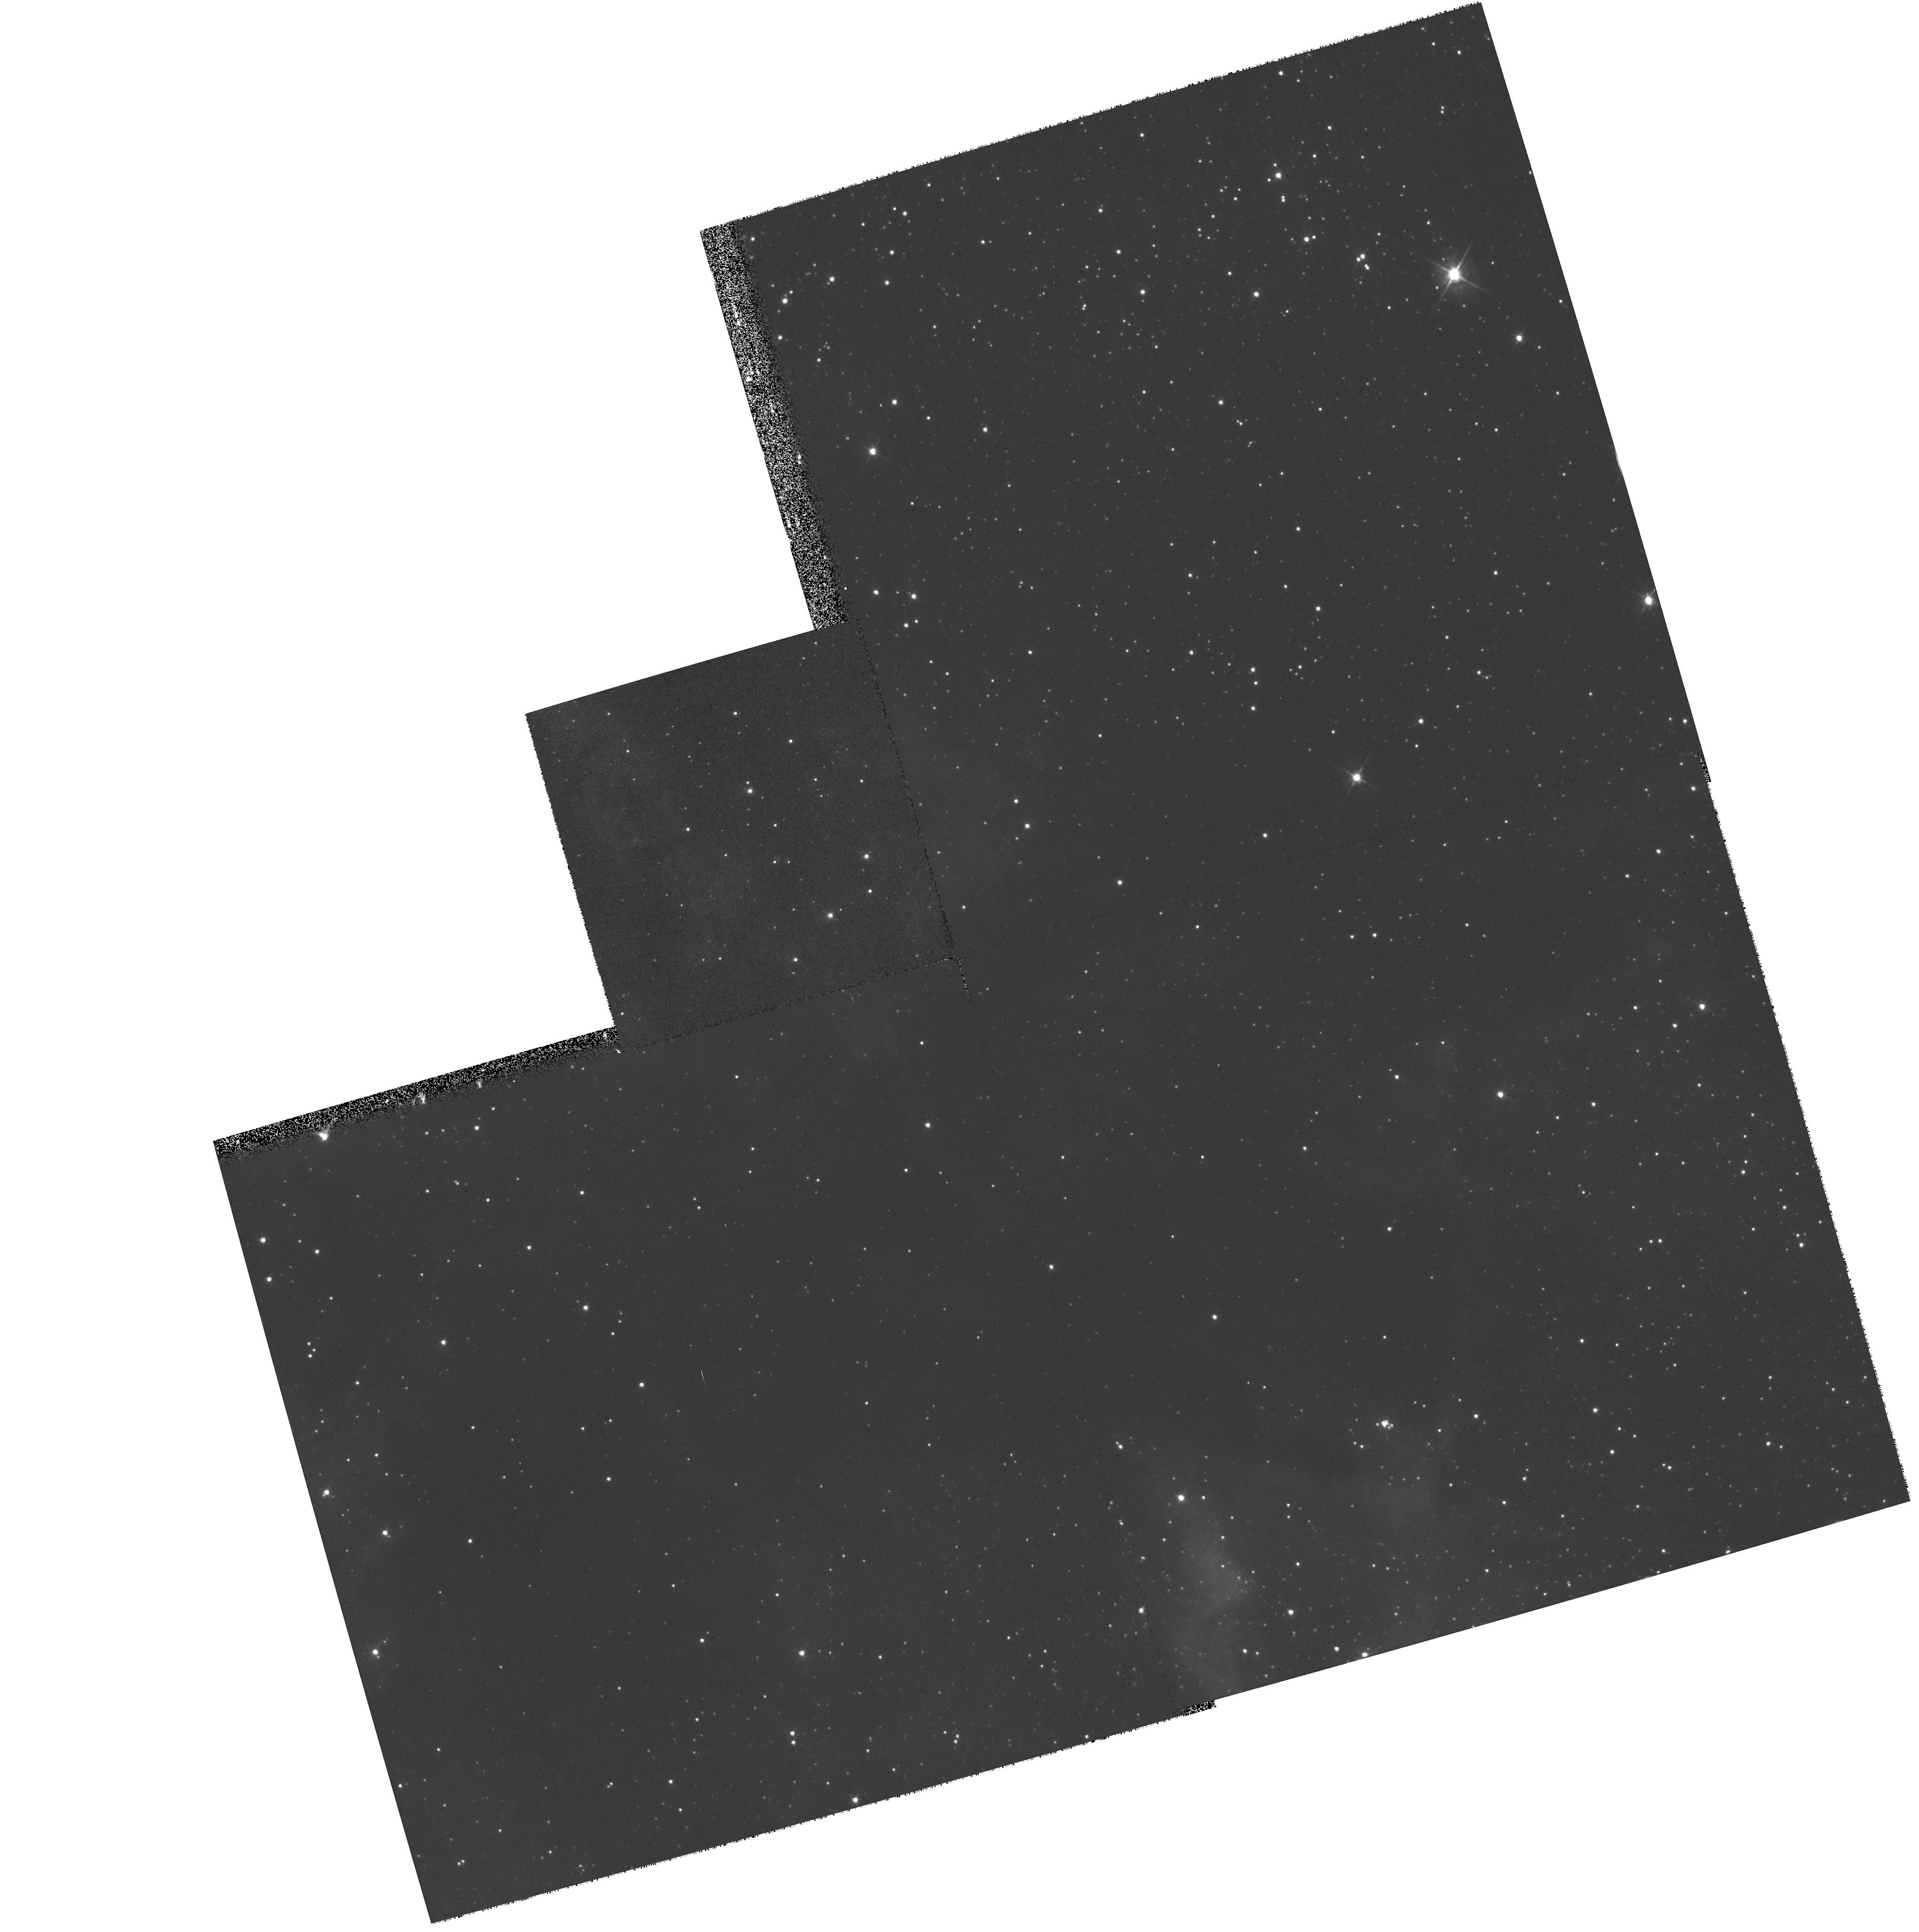
Target: LMC-SN1987A-ECHO1-FIELD. Instrument: WFPC2/PC. Filter: F555W. Exposure: 5 min. Observation ID: hst_9111_01_wfpc2_pc_f555w_u6e801

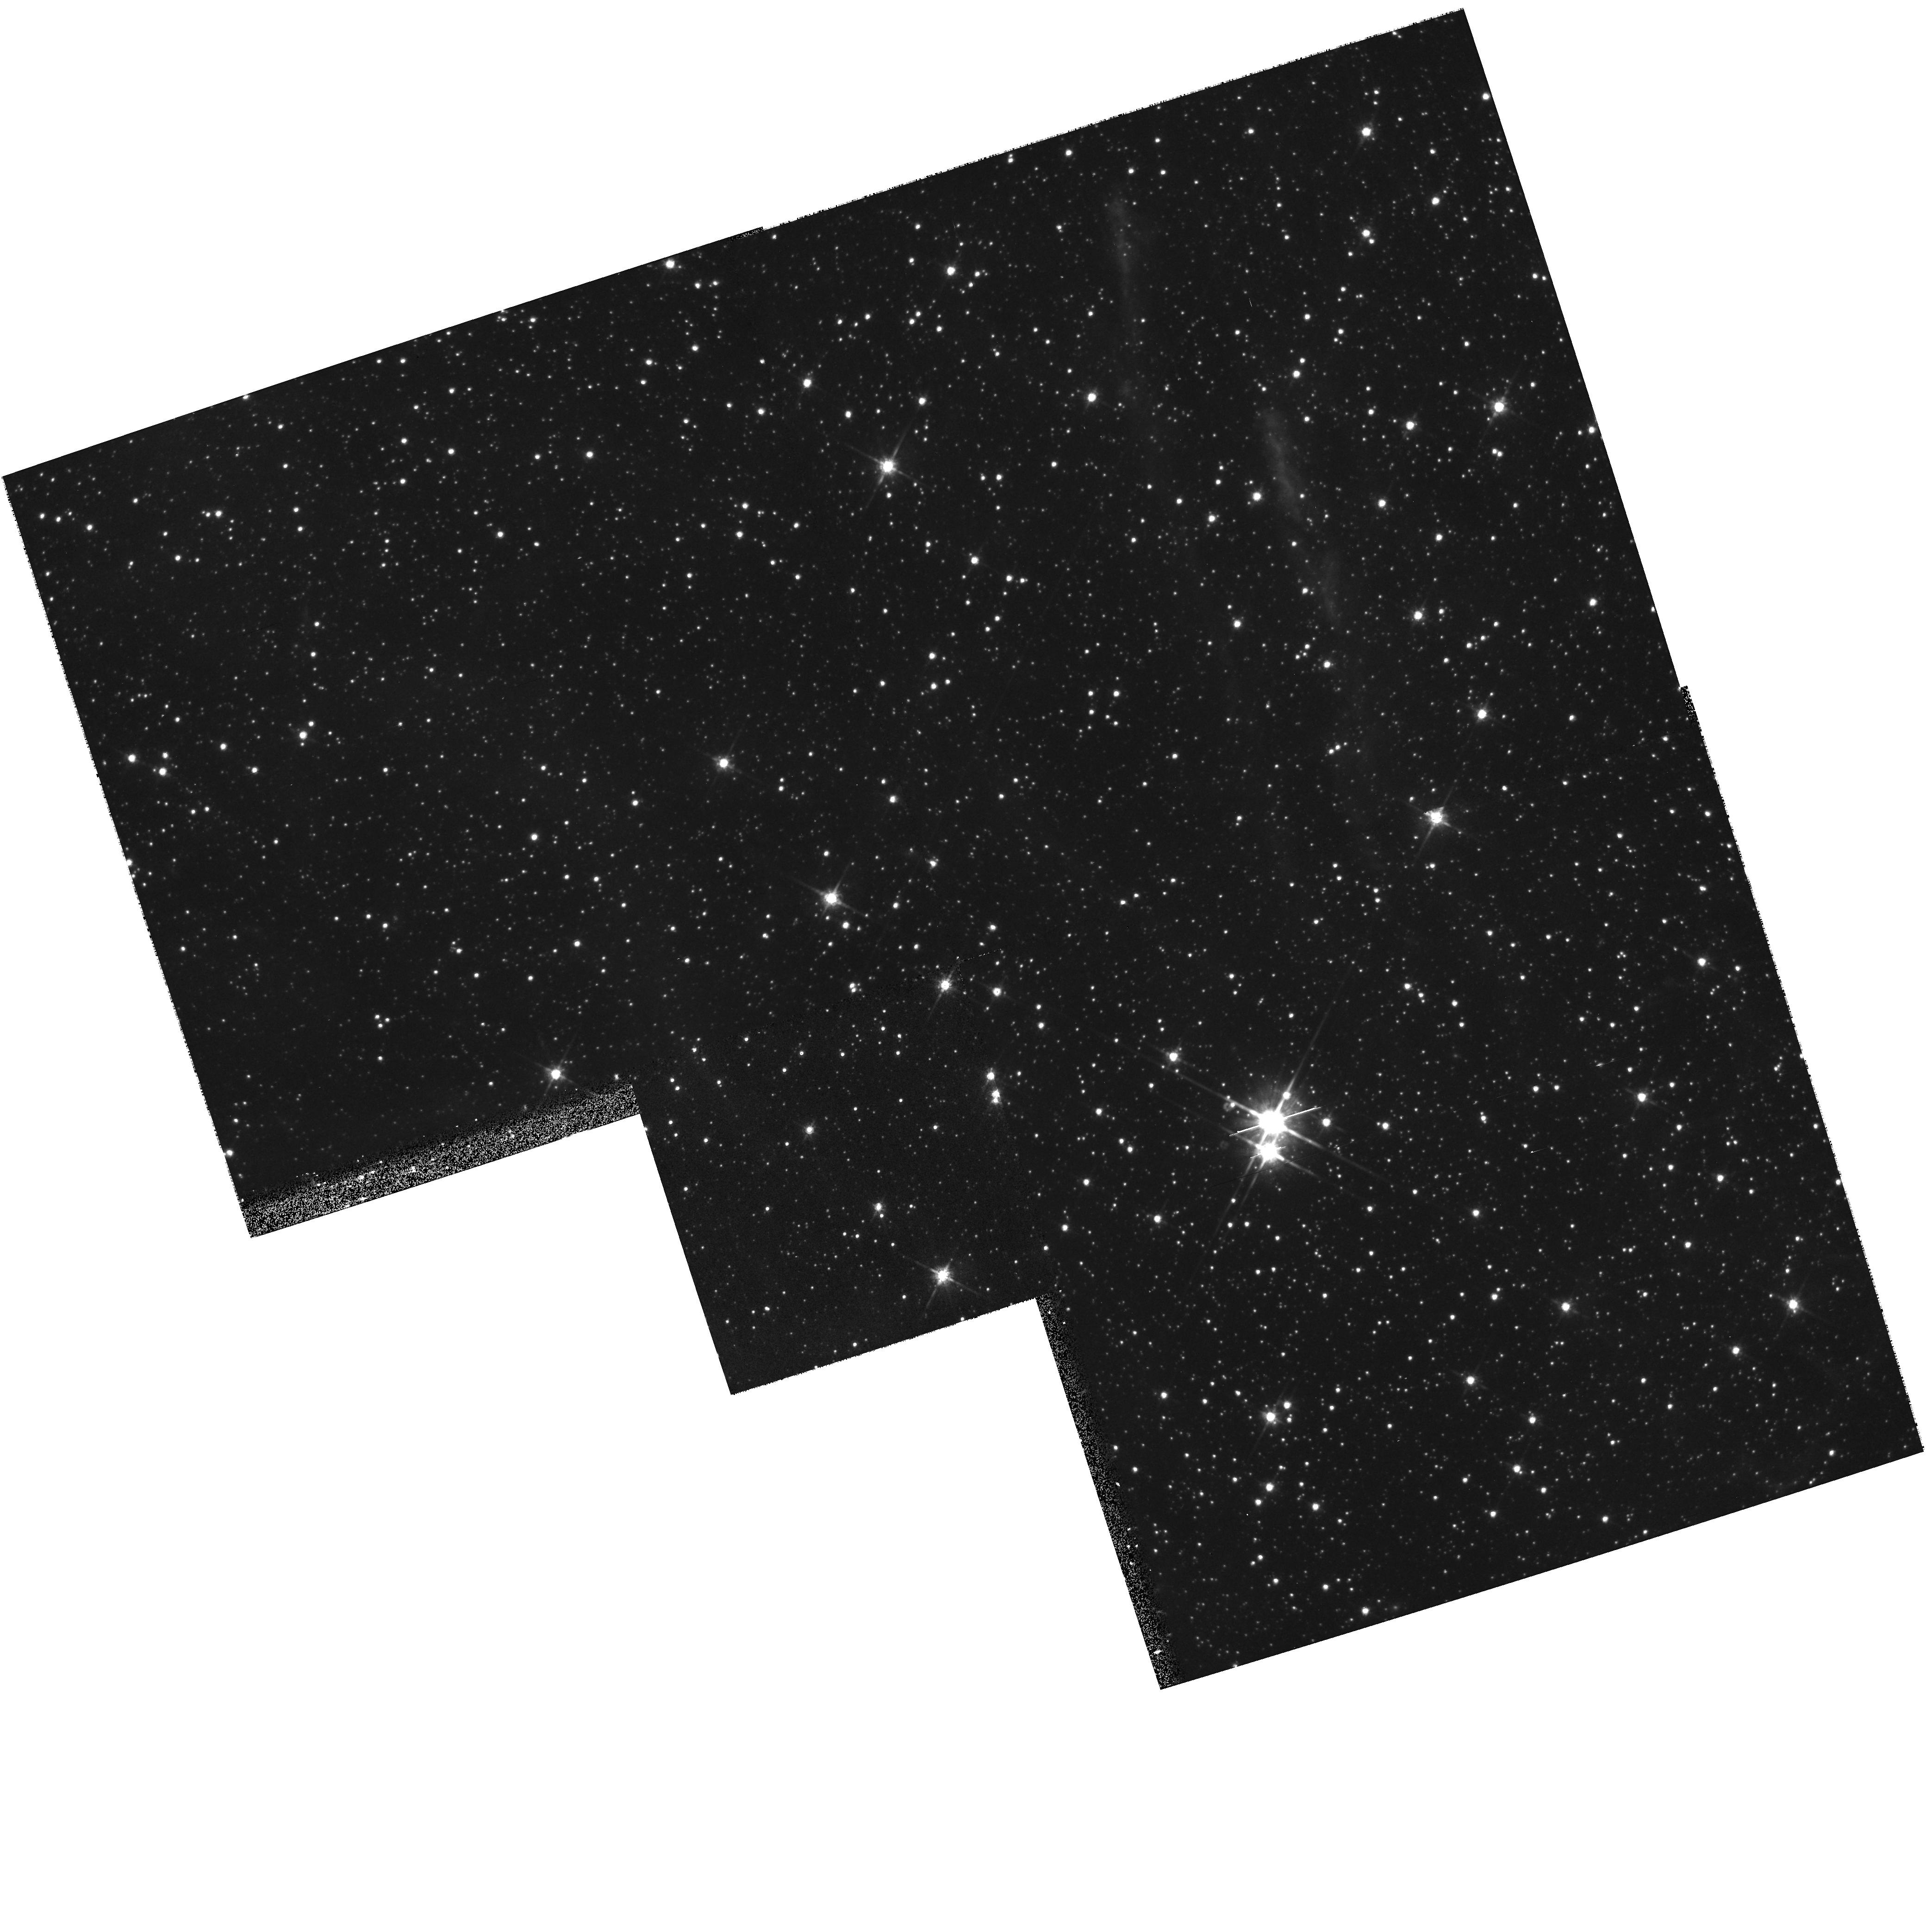
Target: LMC-SN1987A-ECHO2-FOLLOWUP. Instrument: WFPC2/PC. Filter: F814W. Exposure: 10 min. Observation ID: hst_9111_06_wfpc2_pc_f814w_u6e806

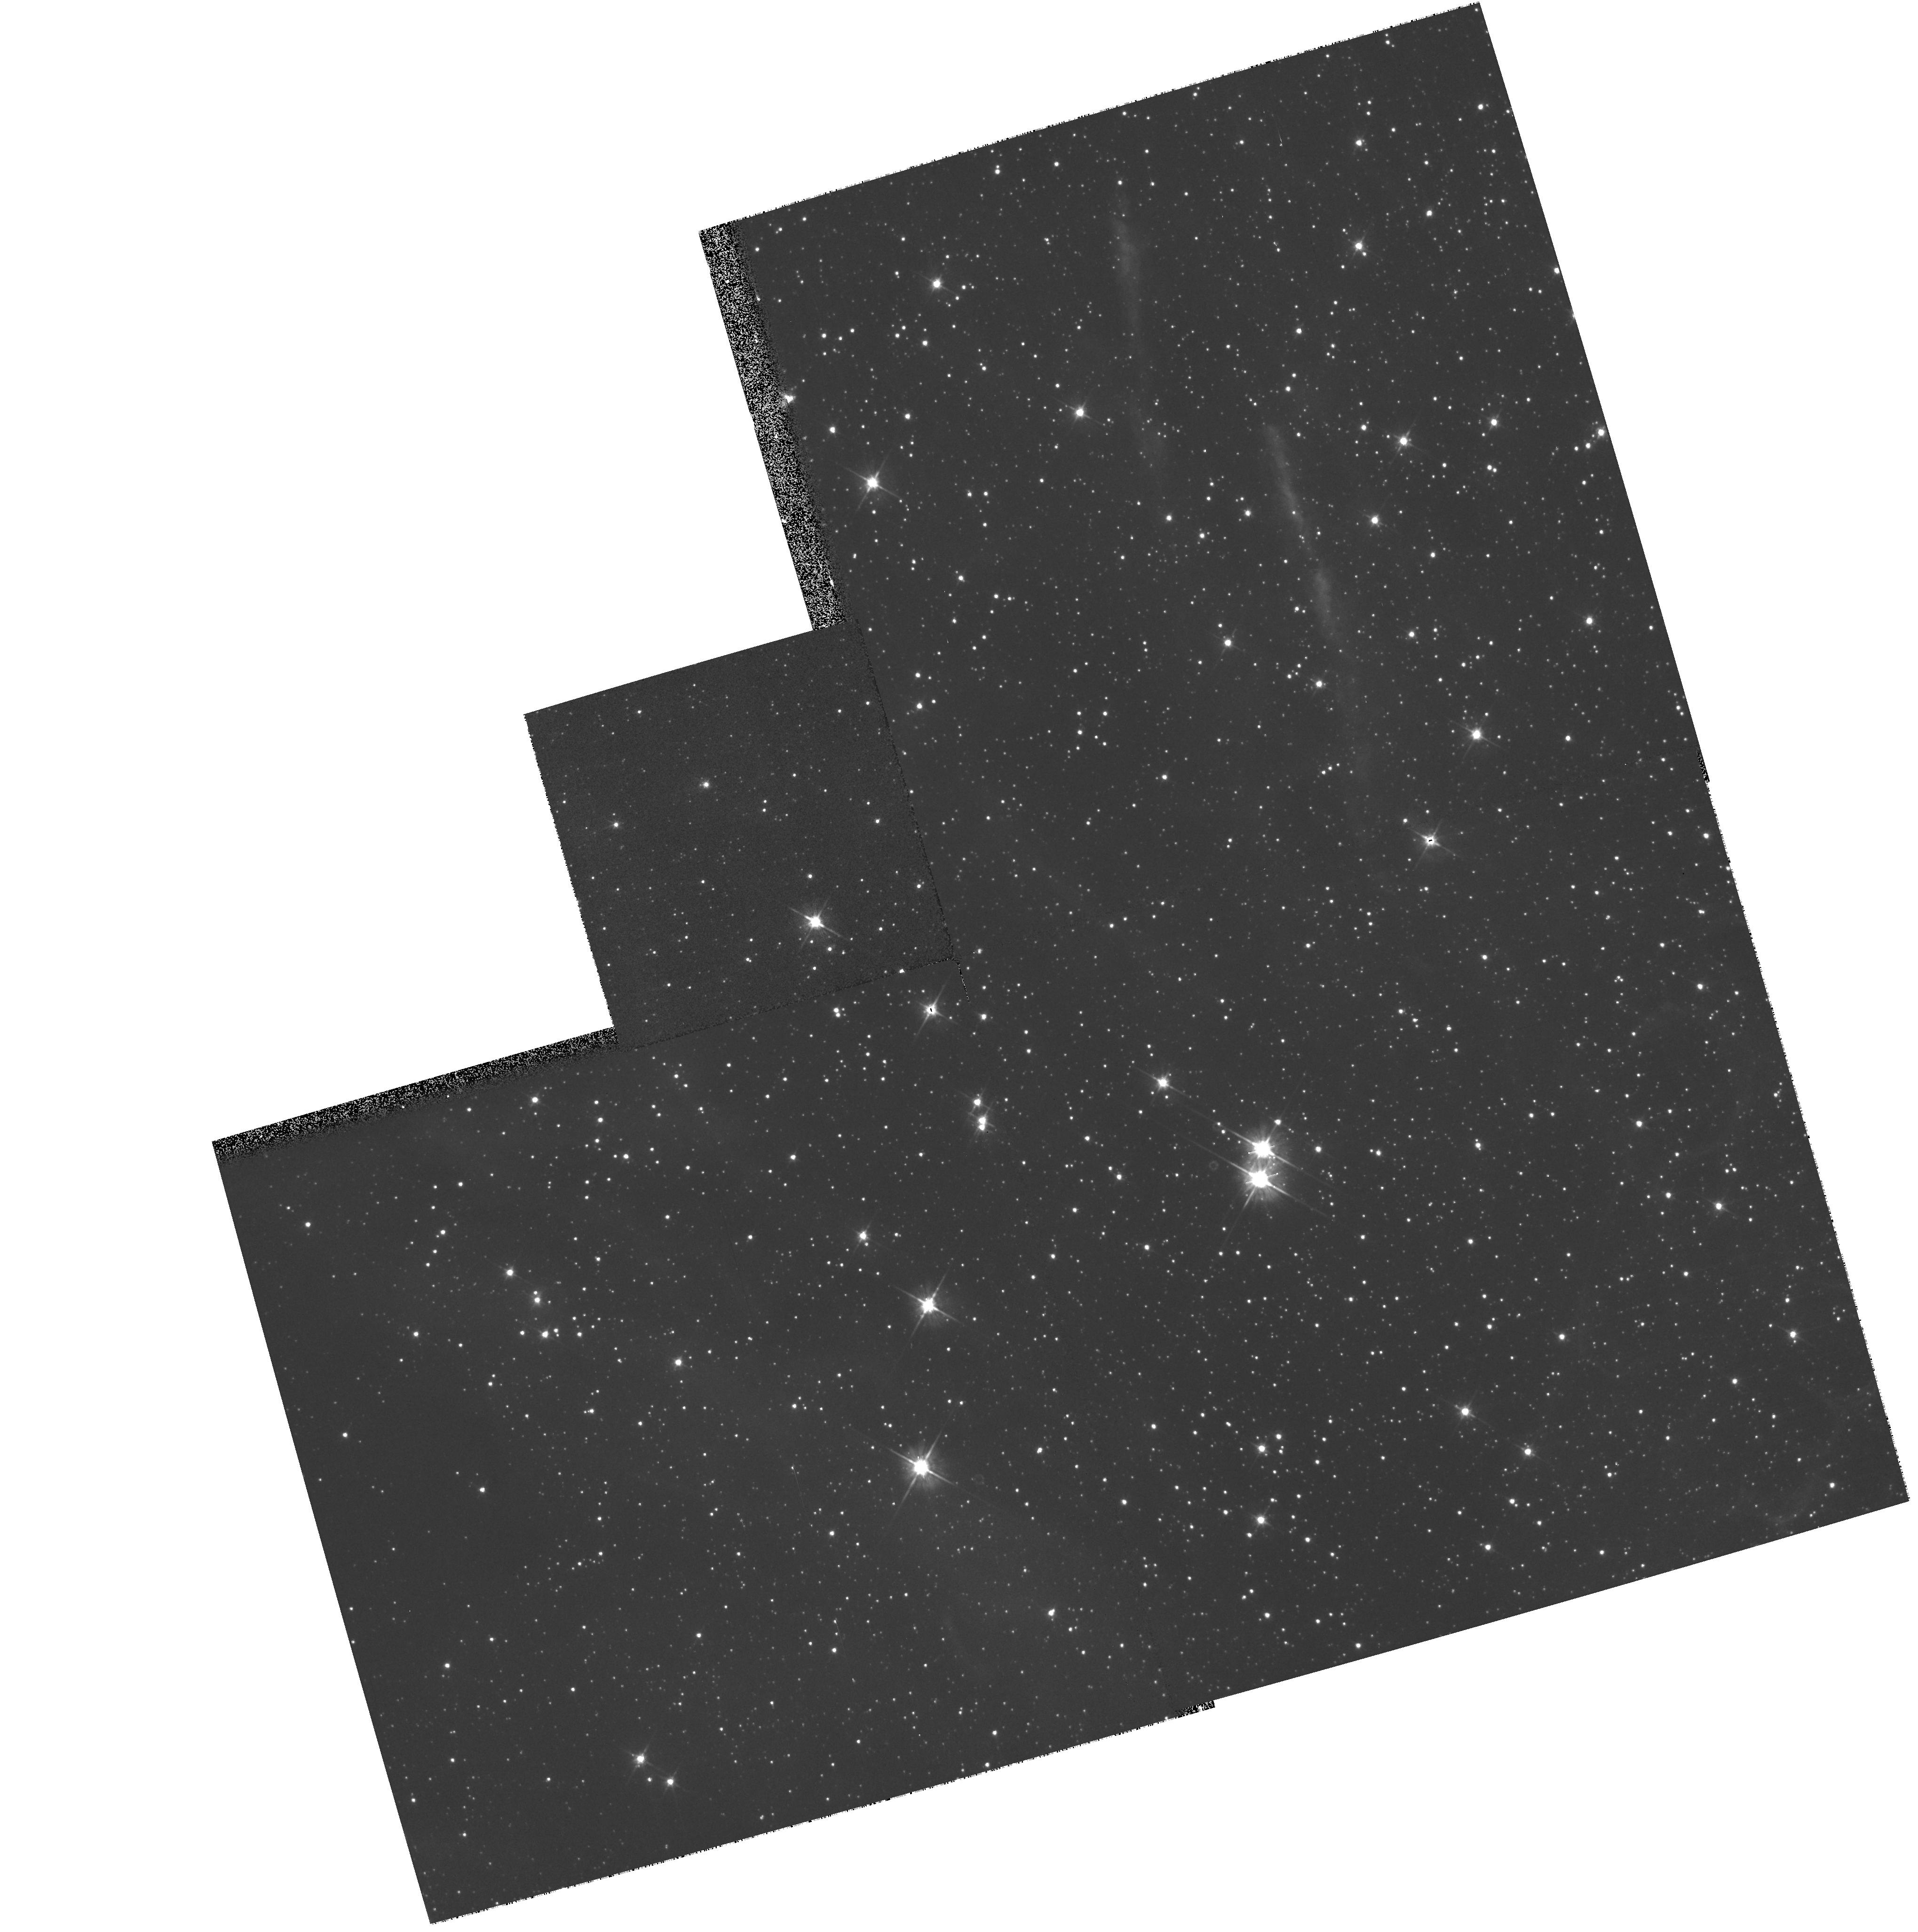
Target: LMC-SN1987A-ECHO2-FIELD. Instrument: WFPC2/PC. Filter: F555W. Exposure: 5 min. Observation ID: hst_9111_02_wfpc2_pc_f555w_u6e802

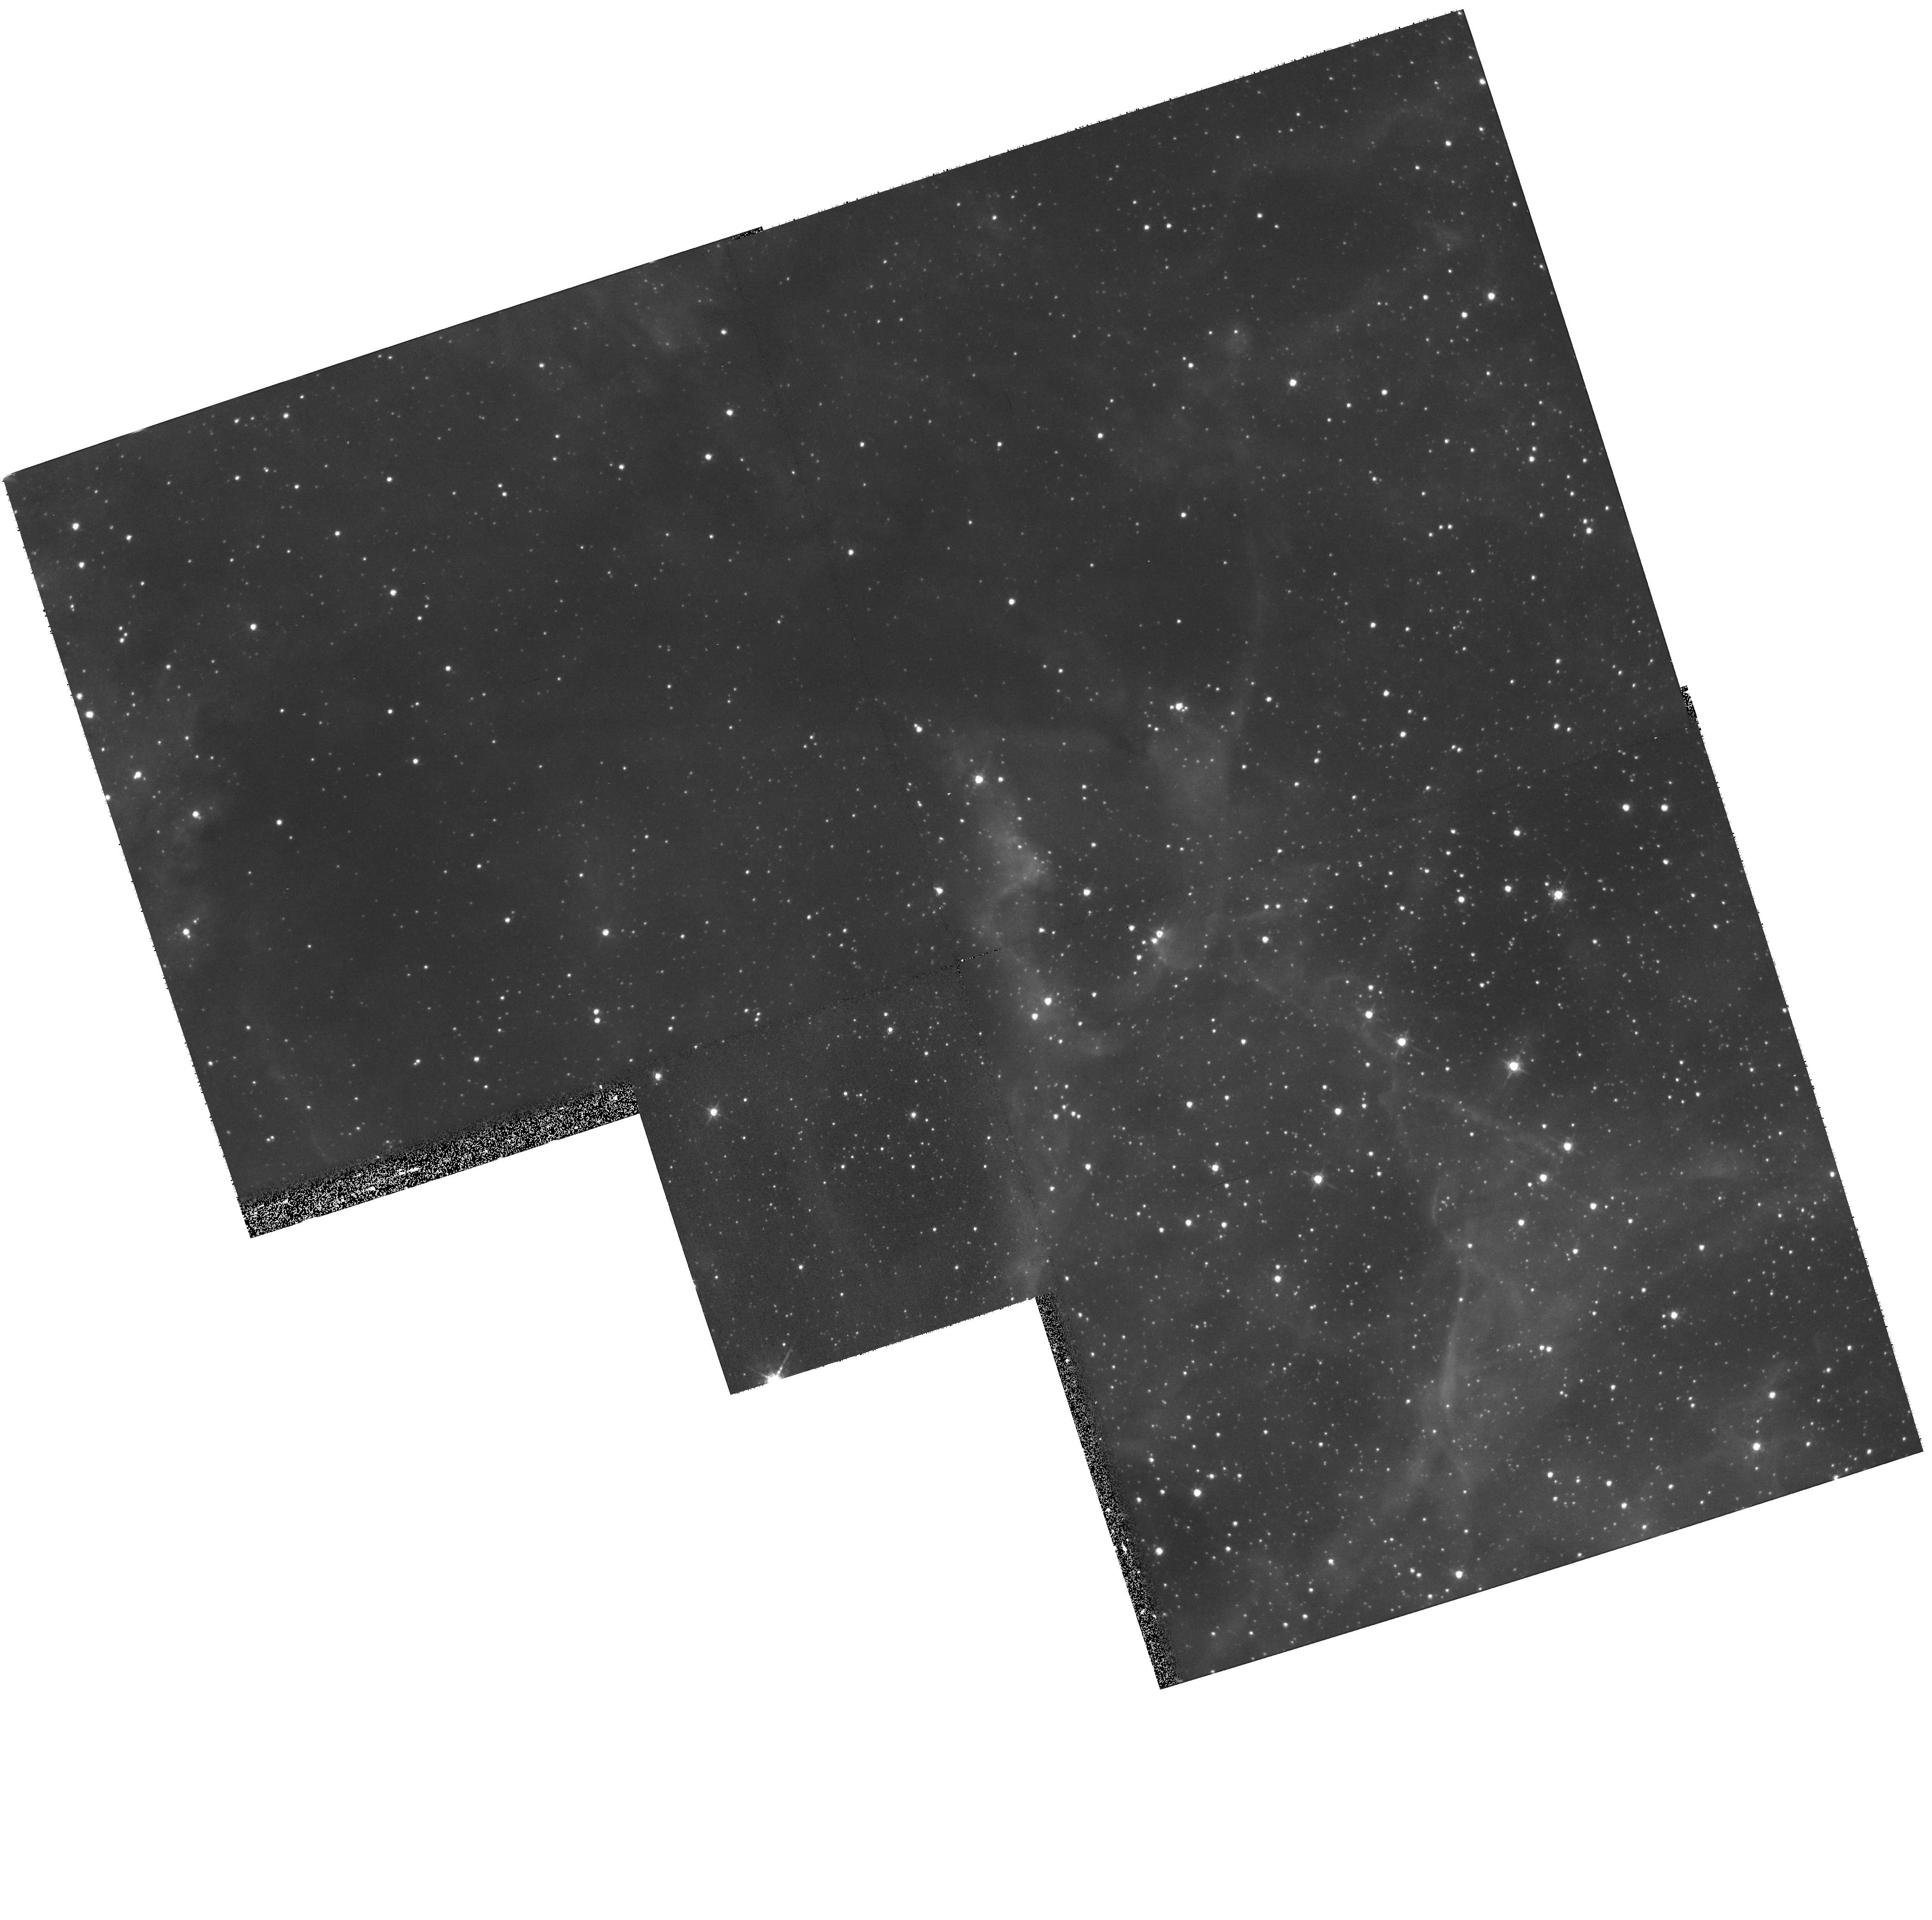
Target: LMC-SN1987A-ECHO1-FOLLOWUP. Instrument: WFPC2/PC. Filter: F675W. Exposure: 9 min. Observation ID: hst_9111_05_wfpc2_pc_f675w_u6e805

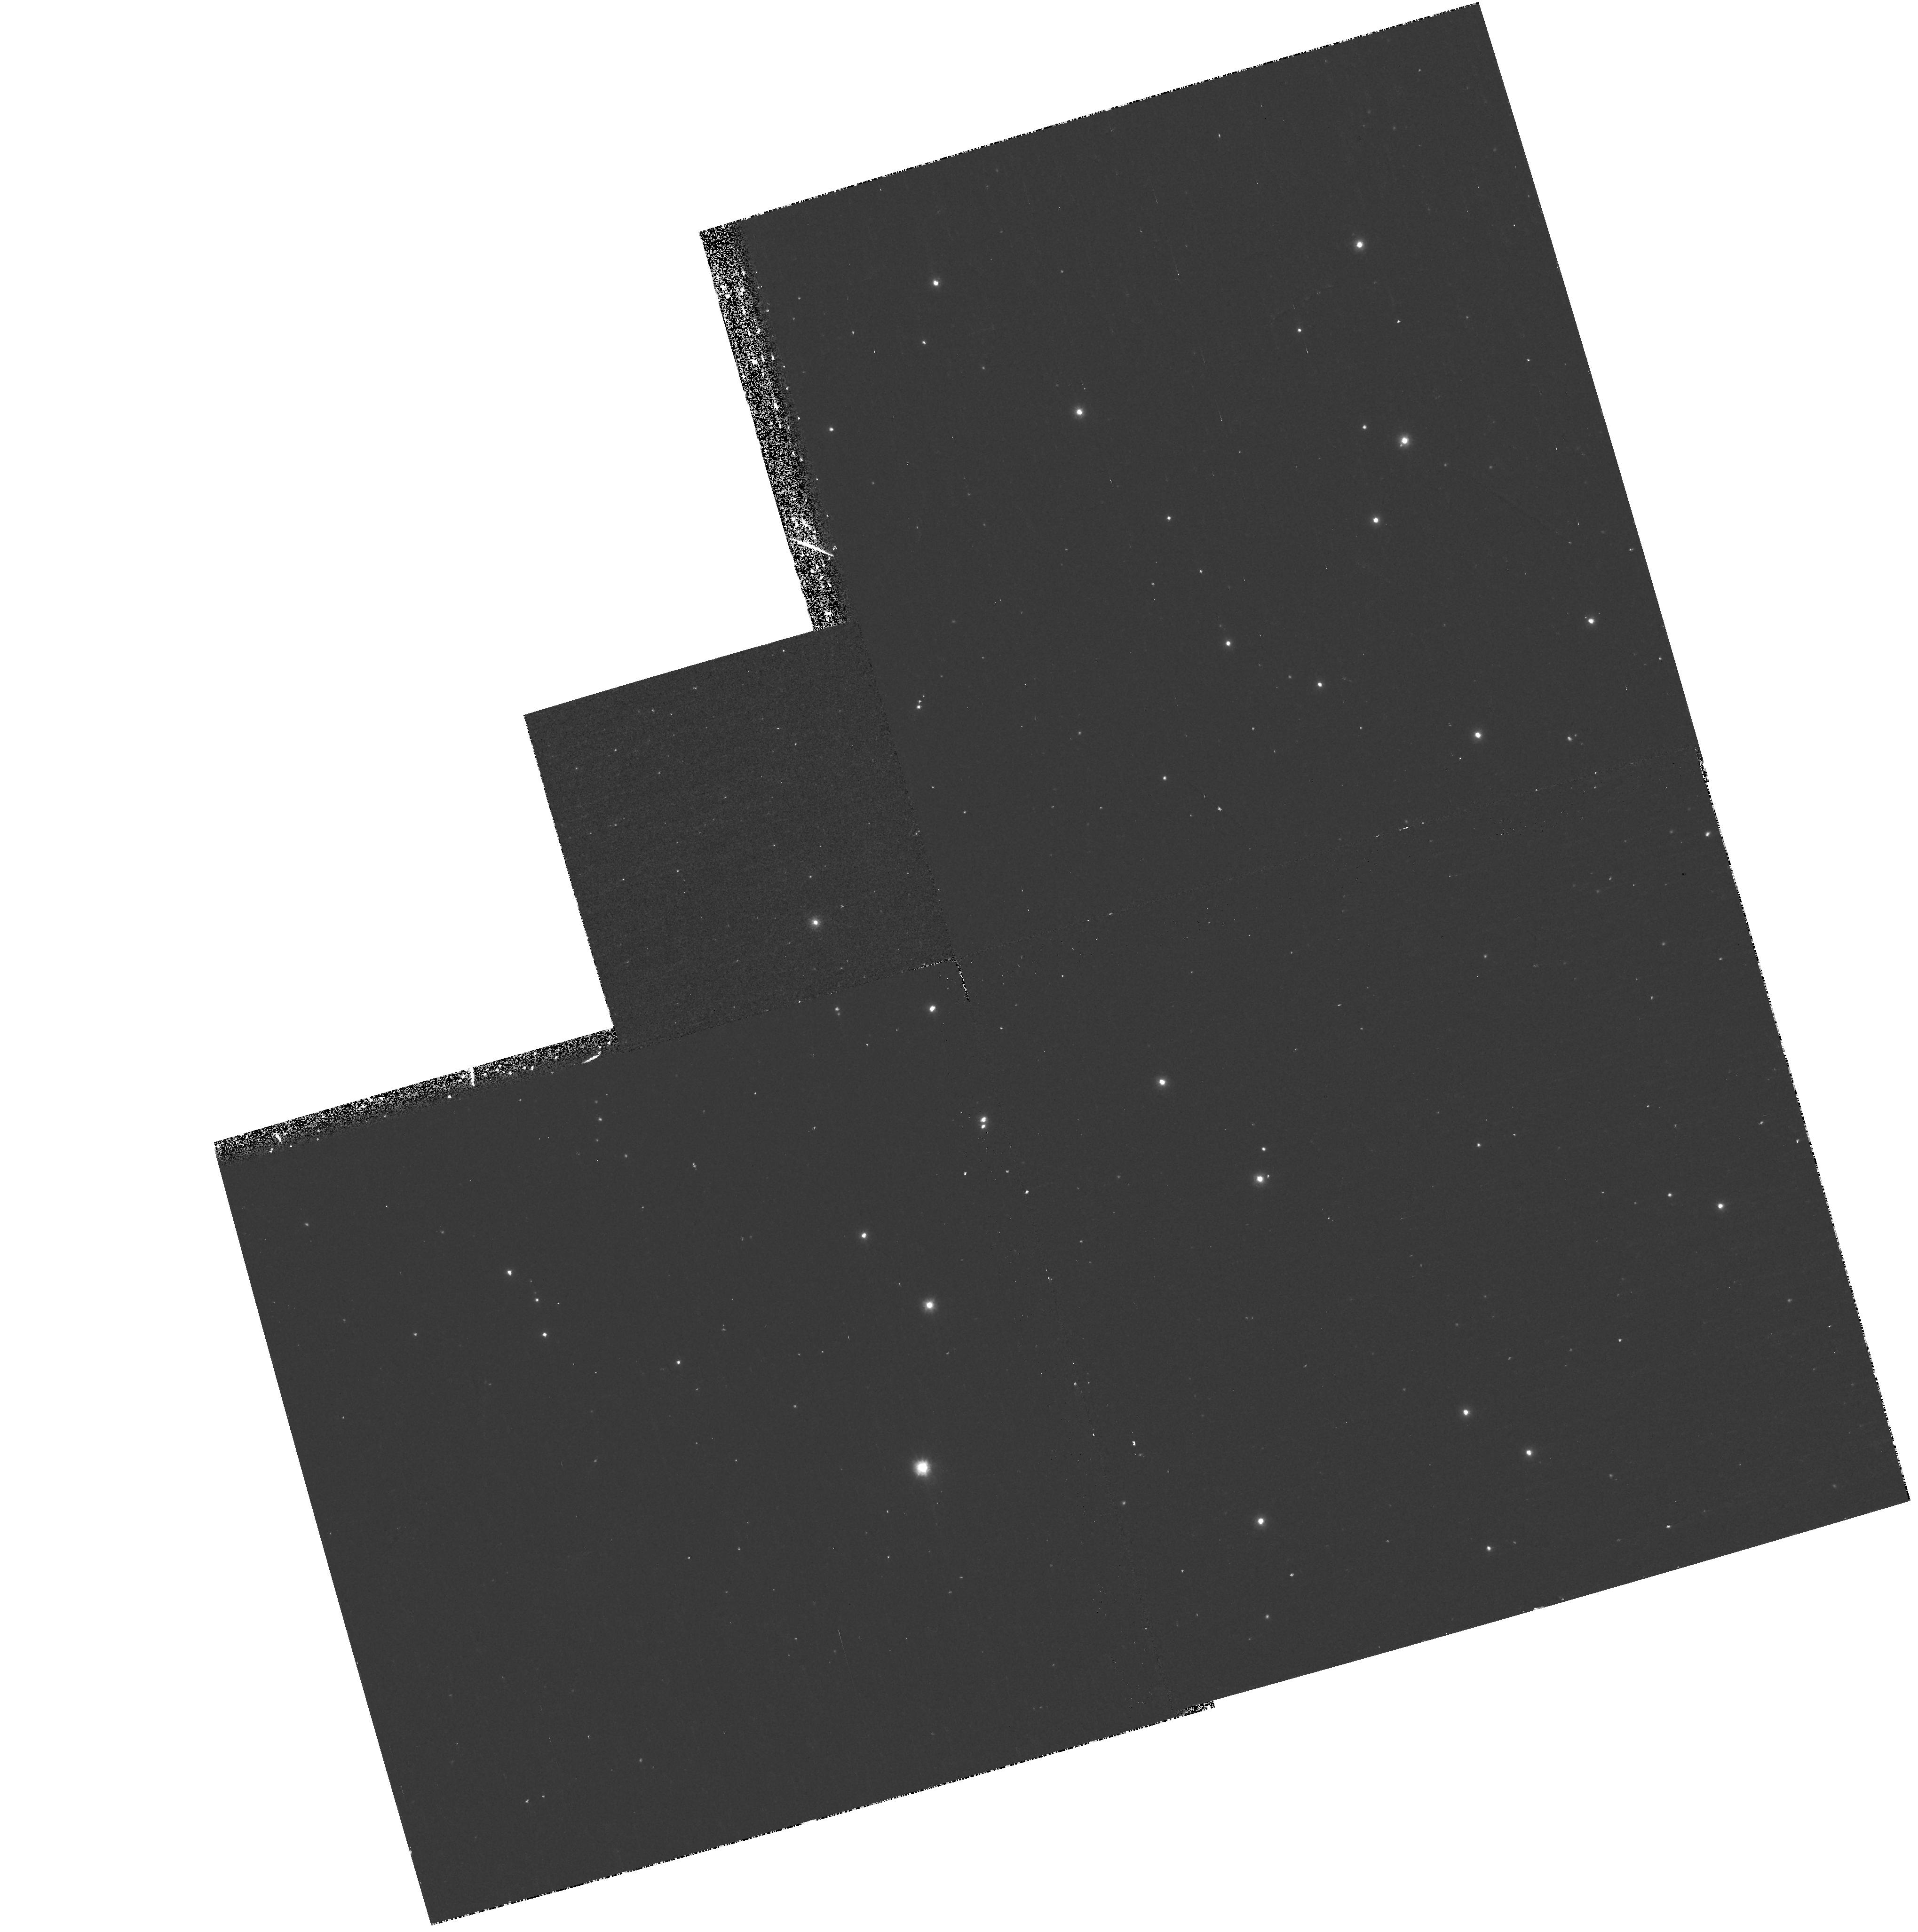
Target: LMC-SN1987A-ECHO2-FIELD. Instrument: WFPC2/PC. Filter: F170W. Exposure: 30 min. Observation ID: hst_9111_02_wfpc2_pc_f170w_u6e802

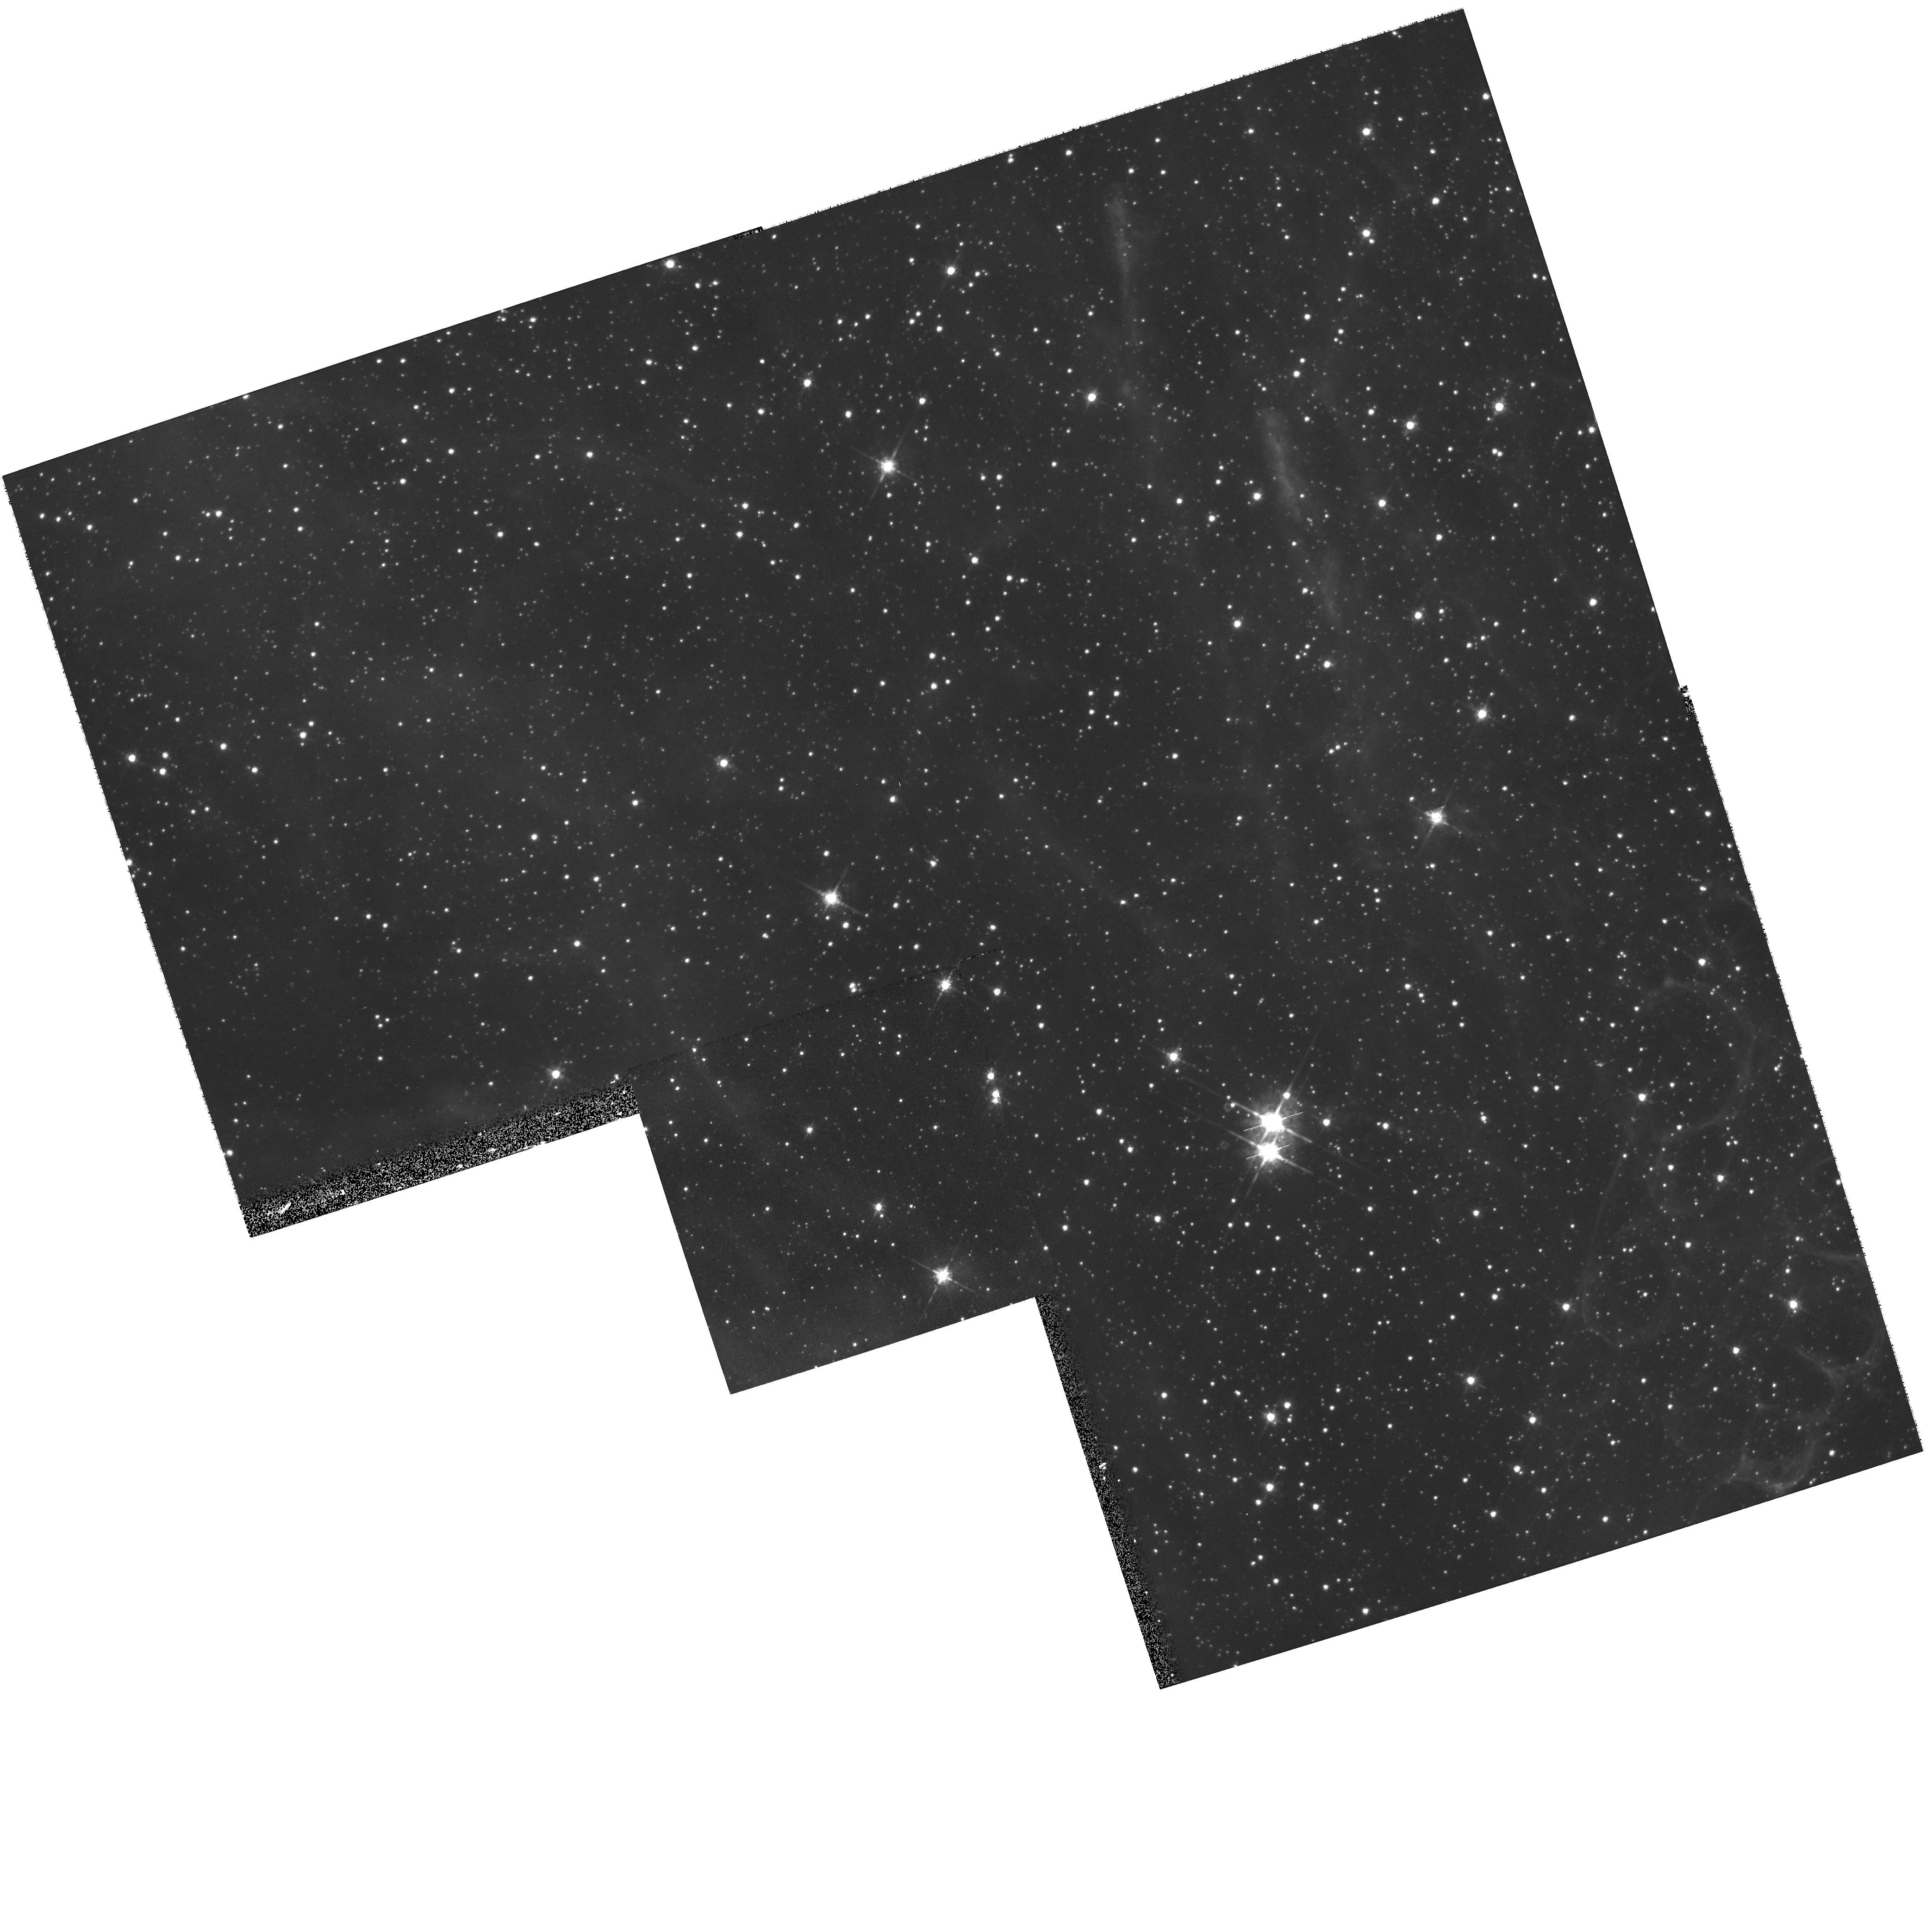
Target: LMC-SN1987A-ECHO2-FOLLOWUP. Instrument: WFPC2/PC. Filter: F675W. Exposure: 9 min. Observation ID: hst_9111_06_wfpc2_pc_f675w_u6e806

The UV Light Echo of Shock Breakout During SN 1987A (PI: Crotts, Arlin P. S.)

Light echoes (transient reflection nebulae) from SN1987A were discovered in the optical in 1988 and have been detected in the vacuum ultraviolet by IUE. The UV data would be the first ``direct'' observation of the hot spectrum emitted by a supernova shock destroying its progenitor star; unfortunately the large aperture and pointing instabilities of IUE make these data difficult to calibrate and interpret in great detail. The breakout signal has also been modified by the spectral reflectance of the echoing dust. We propose to confirm the UV detection and to disentangle the incident SN spectrum from the dust reflectance by observing the UV echo at two scattering phase angles and combining them with HST and ground-based data. Sampling two echoes at widely-spaced spectral points and two scattering angles will provide us with enough independent information to factor these separately. The resulting early UV spectrum of SN 1987A will allow a direct test of theoretical models of supernova shock propagation and breakout from a star, as well as provide an accurate input ionization spectrum for understanding the excitation and recombination of gas in the observed circumstellar nebulosity around SN1987A. This study will also strongly constrain the physical properties of interstellar dust in the Large Magellanic Cloud.